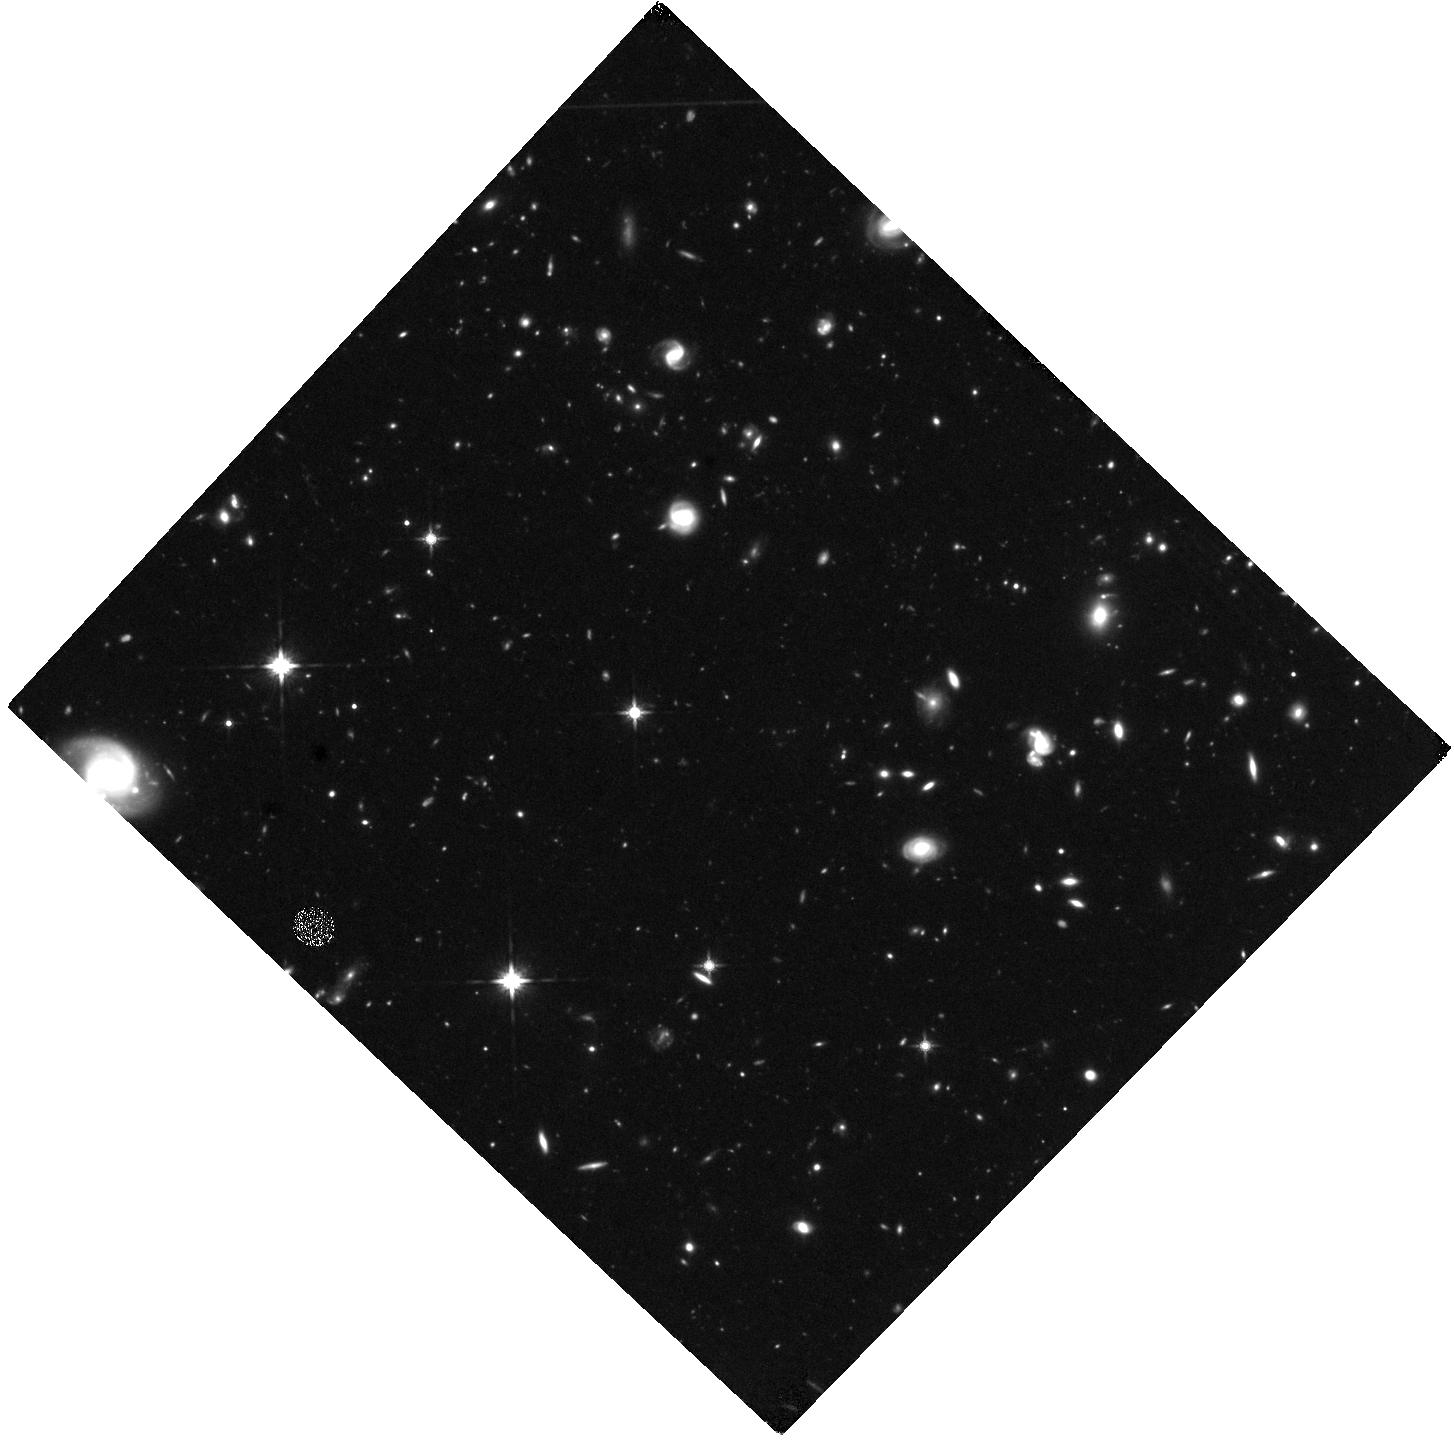
Target: UVISTA-Z-007
Instrument: WFC3/IR
Filter: F140W
Exposure: 1.4 h
Observation ID: hst_16506_01_wfc3_ir_f140w_iejm01

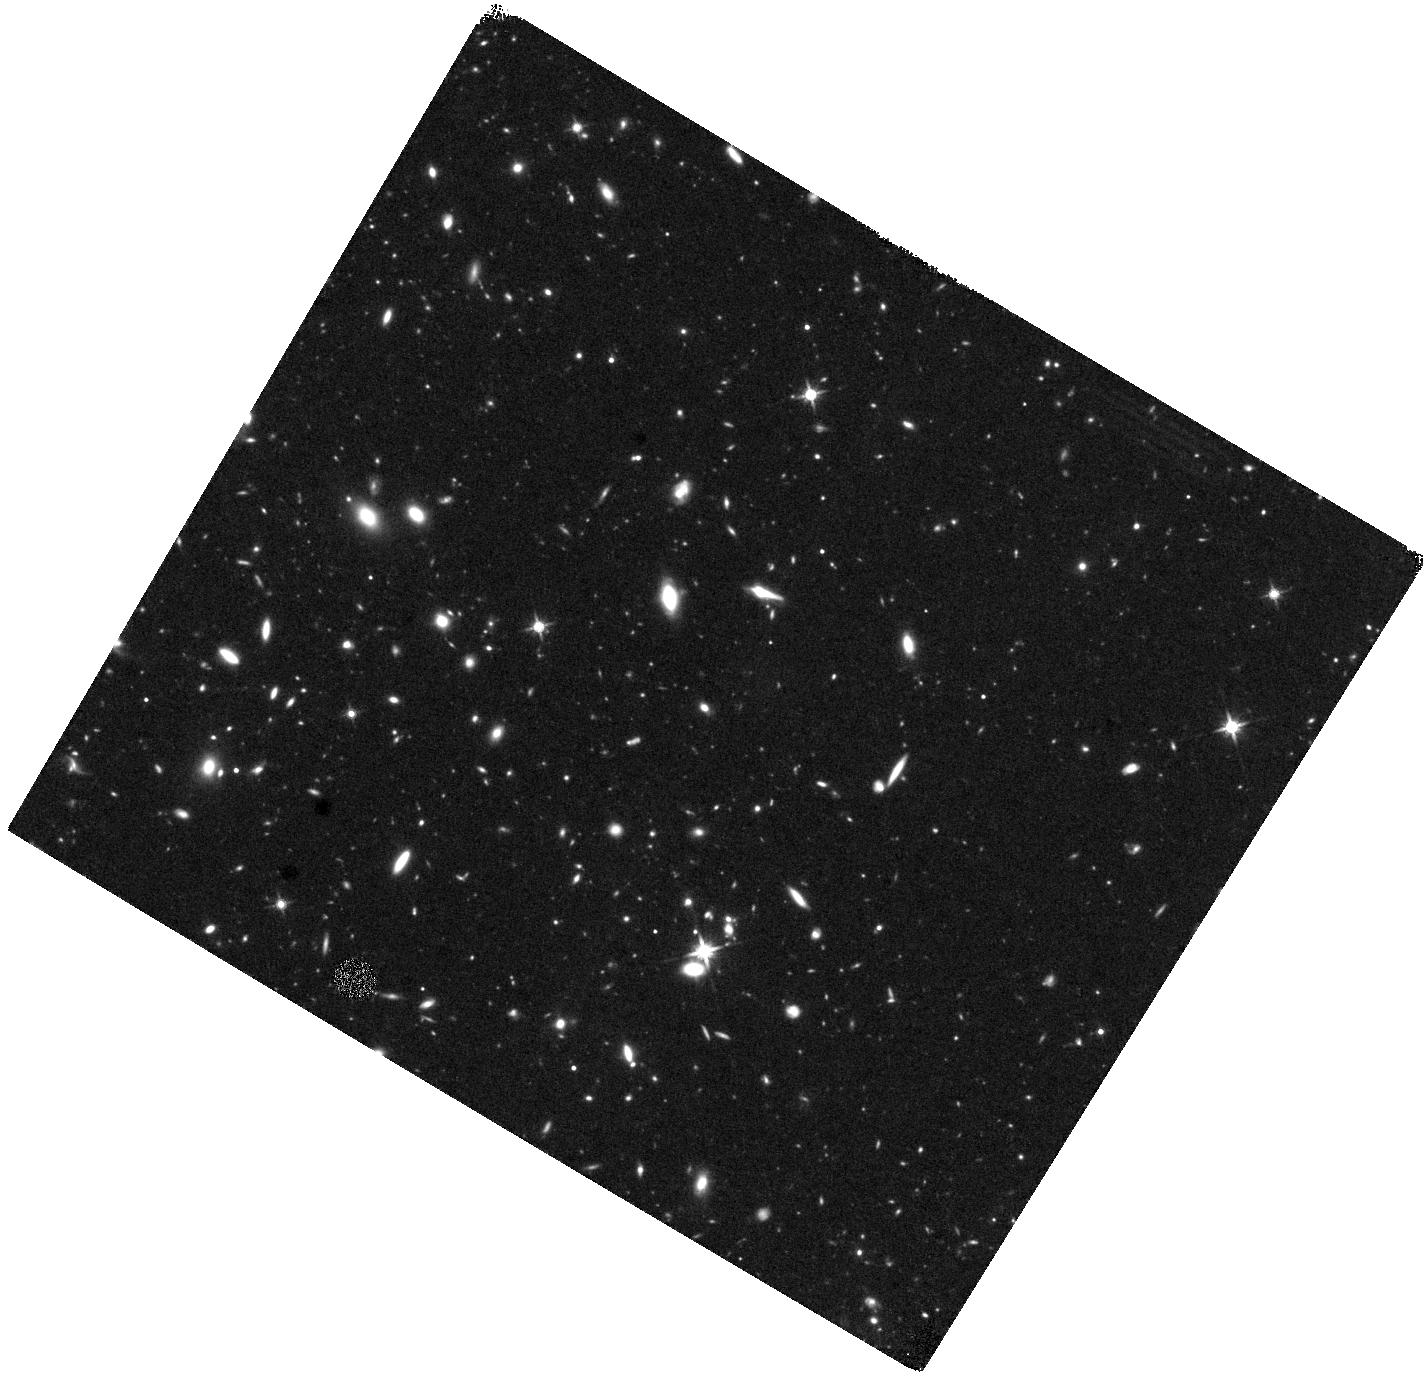
Target: UVISTA-Z-019
Instrument: WFC3/IR
Filter: F140W
Exposure: 1.4 h
Observation ID: hst_16506_02_wfc3_ir_f140w_iejm02

Imaging the sites of star formation at sub-kiloparsec scales in the Epoch of Reionization (PI: Witstok, Joris)

We propose to acquire HST/WFC3 imaging of two galaxies at z~7 recently detected by ALMA in [CII] 158 micron and [OIII] 88 micron emission at high angular resolution. The [OIII] emission, corresponding to diffuse, highly-ionized gas, and [CII] emission, tracing neutral gas, allow some of the first explorations of the interstellar medium in the Epoch of Reionization (EoR). Combined, they suggest we are witnessing intense star formation which locally shows extreme [OIII]/[CII] luminosity ratios that are indicative of 'leaking' ionizing radiation and hence may be of great importance to Reionization. Other regions in these galaxies, however, might be more metal-enriched and obscured by dust, as indicated by ALMA measurements of the dust continuum. To conclusively shed light on the key processes affecting star formation in the EoR, we propose to obtain deep HST images of the rest-frame UV (both a ~5x improvement in limiting flux and angular resolution over existing, ground-based imaging). We will measure accurate sizes of star-forming clumps on sub-kiloparsec scales, study possible ongoing mergers, and compare the UV morphology with spatially resolved maps of dust continuum and physical parameters such as the ionization parameter extracted from the [CII] and [OIII] observations. These comparisons will give insight into the physical conditions of both UV-bright star-forming clumps and dust-obscured star-forming regions. Combined with a larger sample including three other galaxies, this data will paint a physically motivated picture of star formation in the EoR in time for science exploration with JWST.